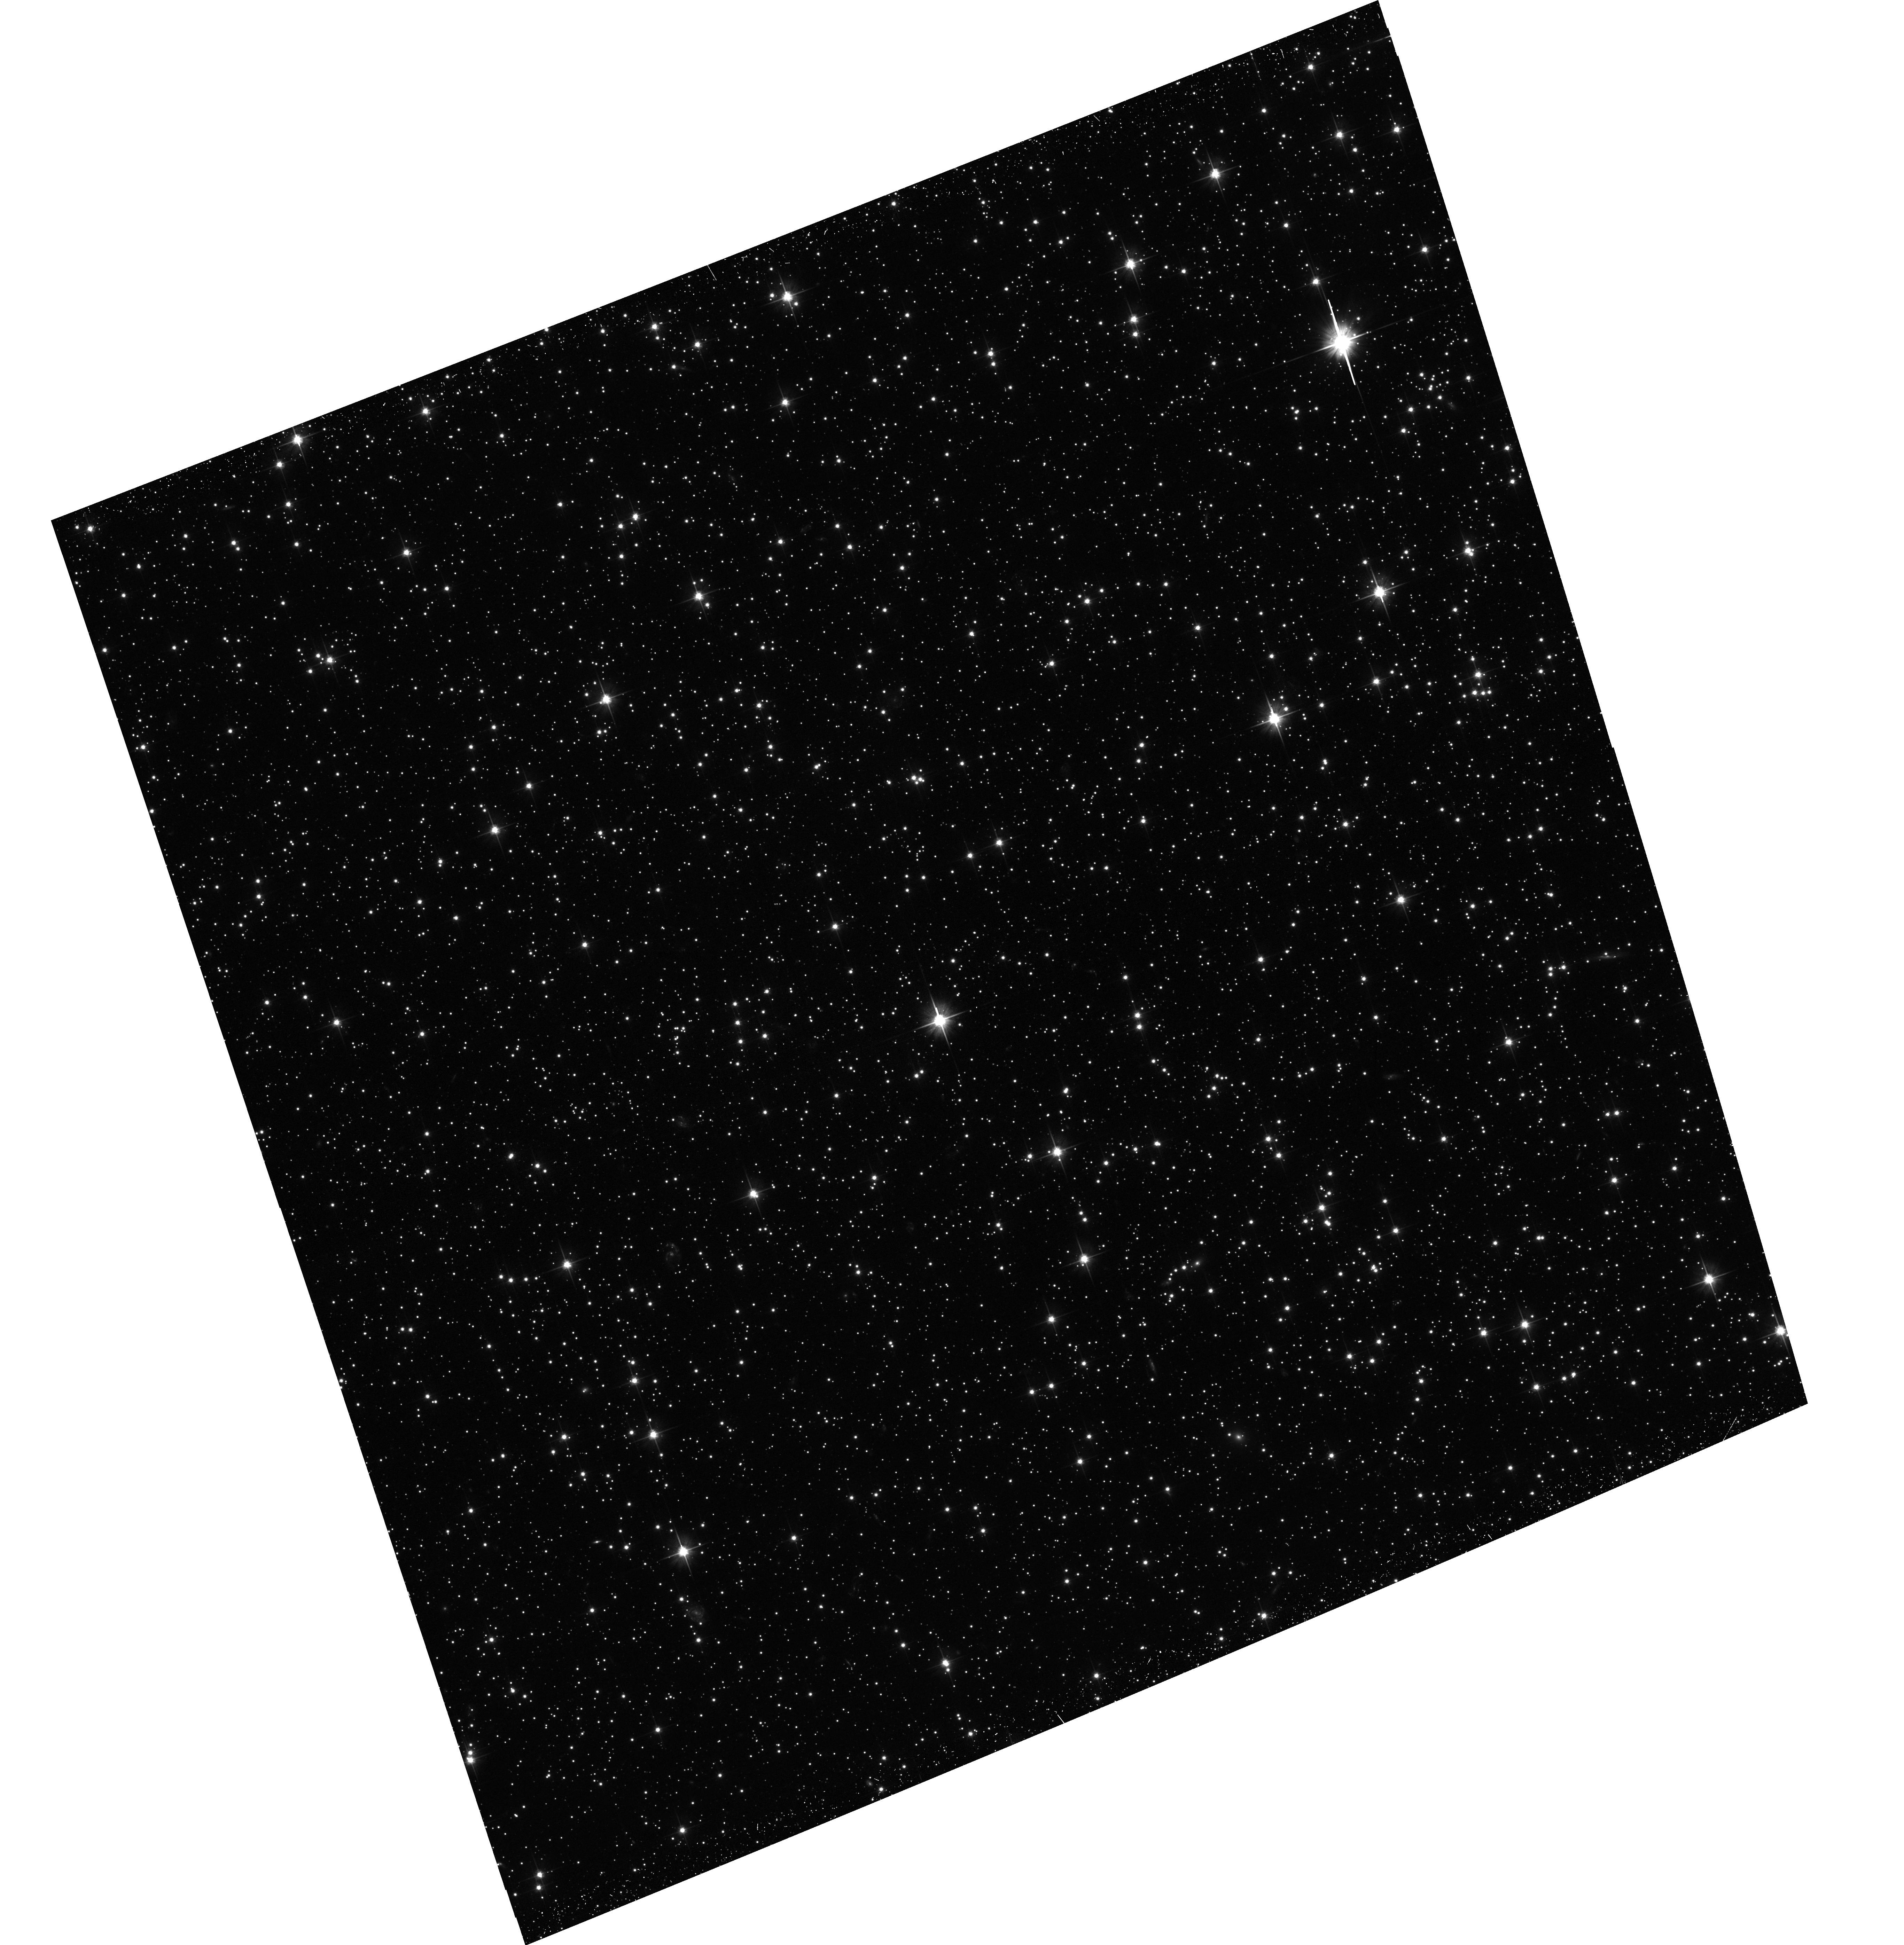
Target: field at RA 76.308°, Dec -66.388°
Instrument: ACS/WFC
Filter: F606W
Exposure: 30 min
Observation ID: hst_15945_01_acs_wfc_f606w_je2101

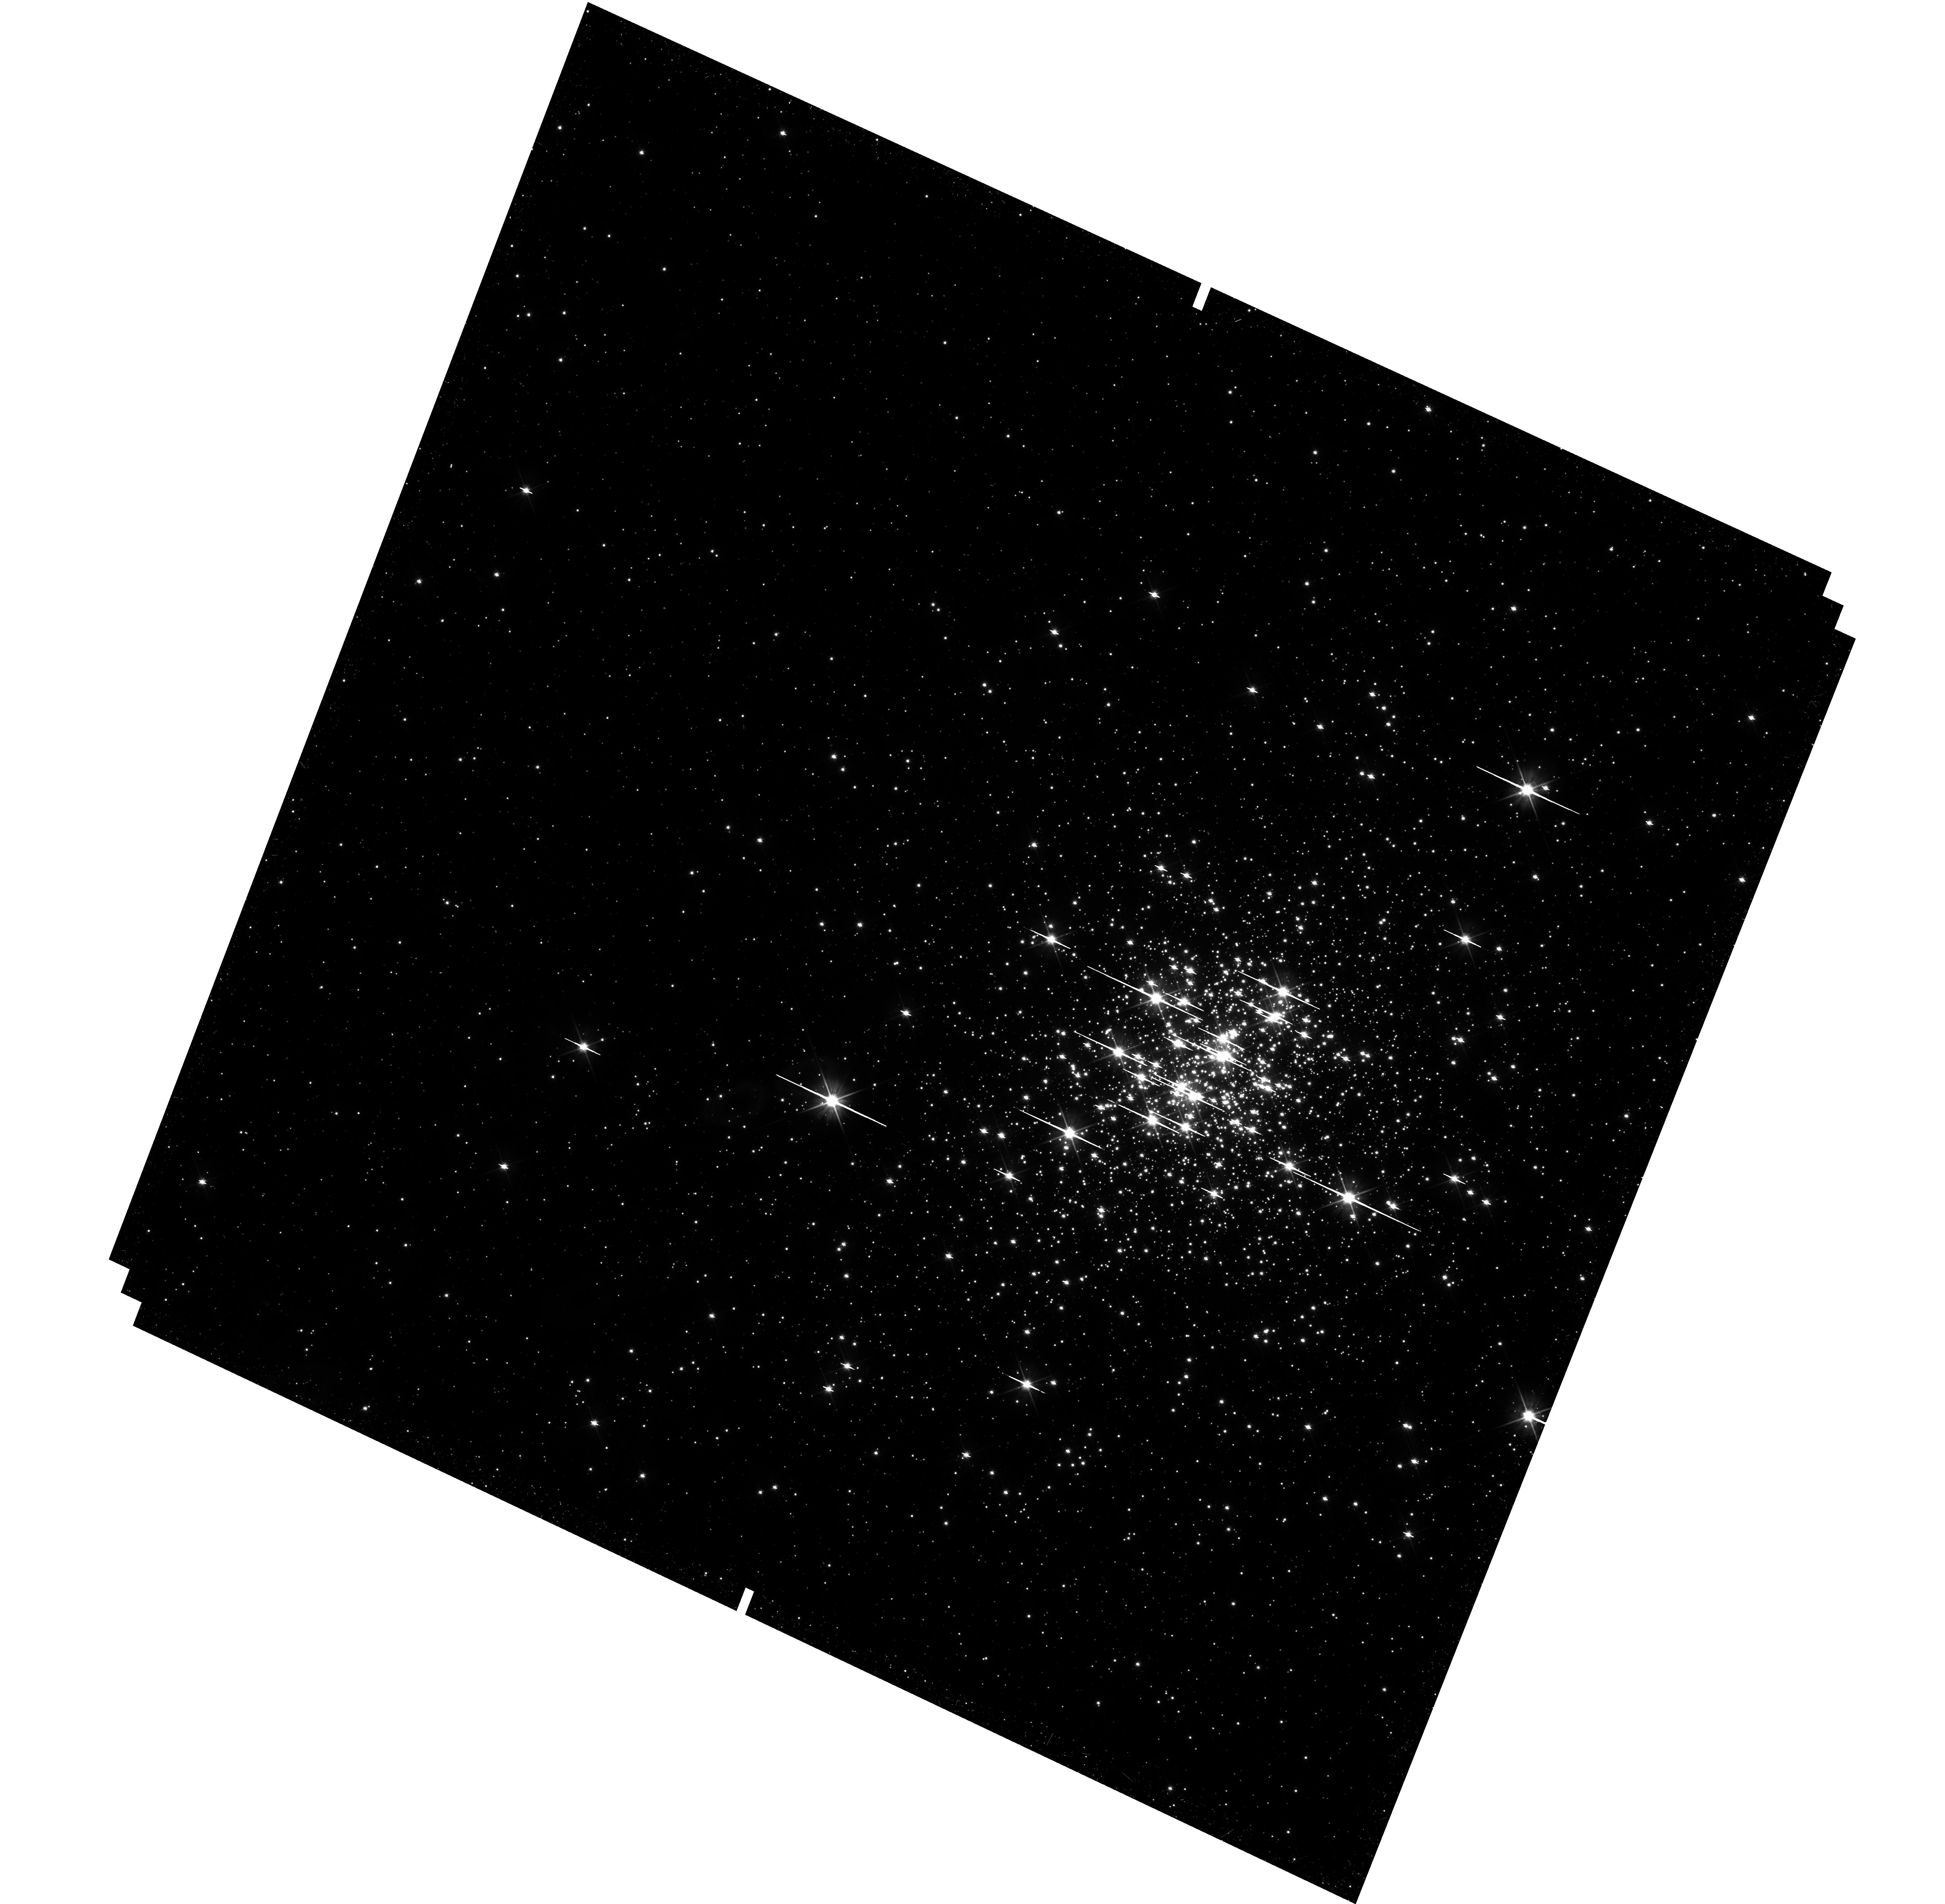
Target: NGC-1818
Instrument: WFC3/UVIS
Filter: F606W
Exposure: 38 min
Observation ID: hst_15945_01_wfc3_uvis_f606w_ie2101

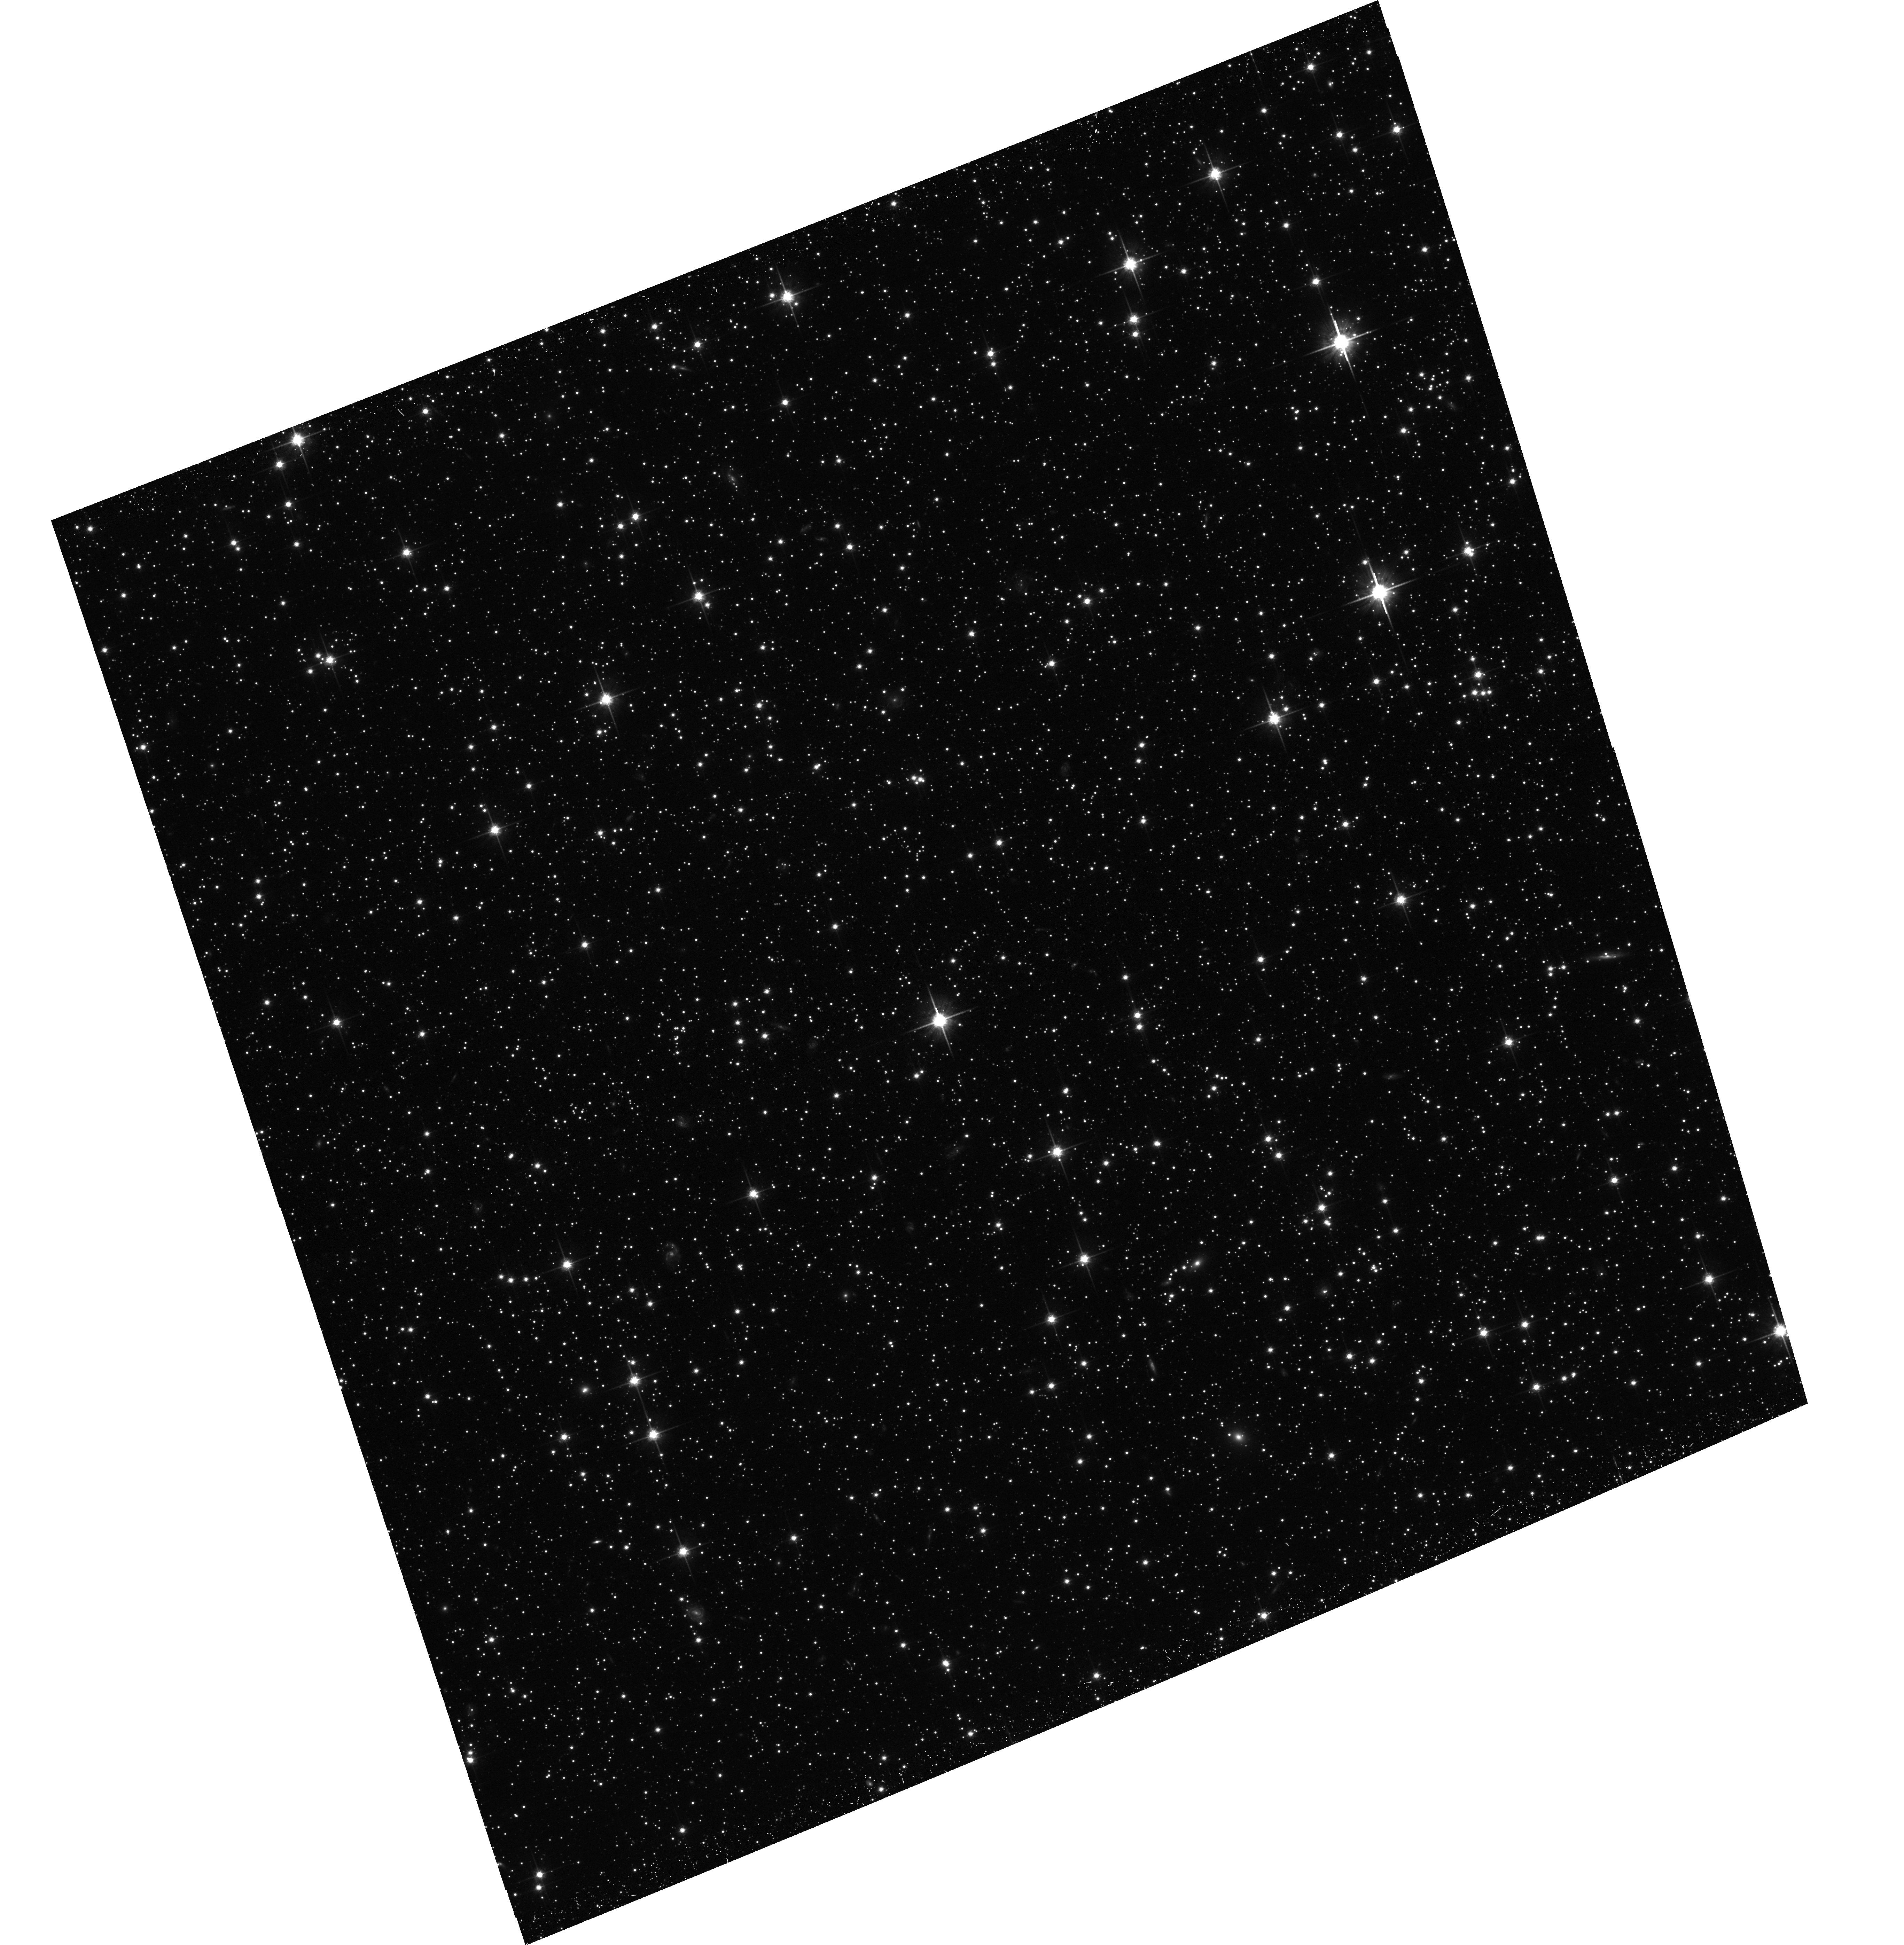
Target: field at RA 76.309°, Dec -66.387°
Instrument: ACS/WFC
Filter: F814W
Exposure: 33 min
Observation ID: hst_15945_01_acs_wfc_f814w_je2101

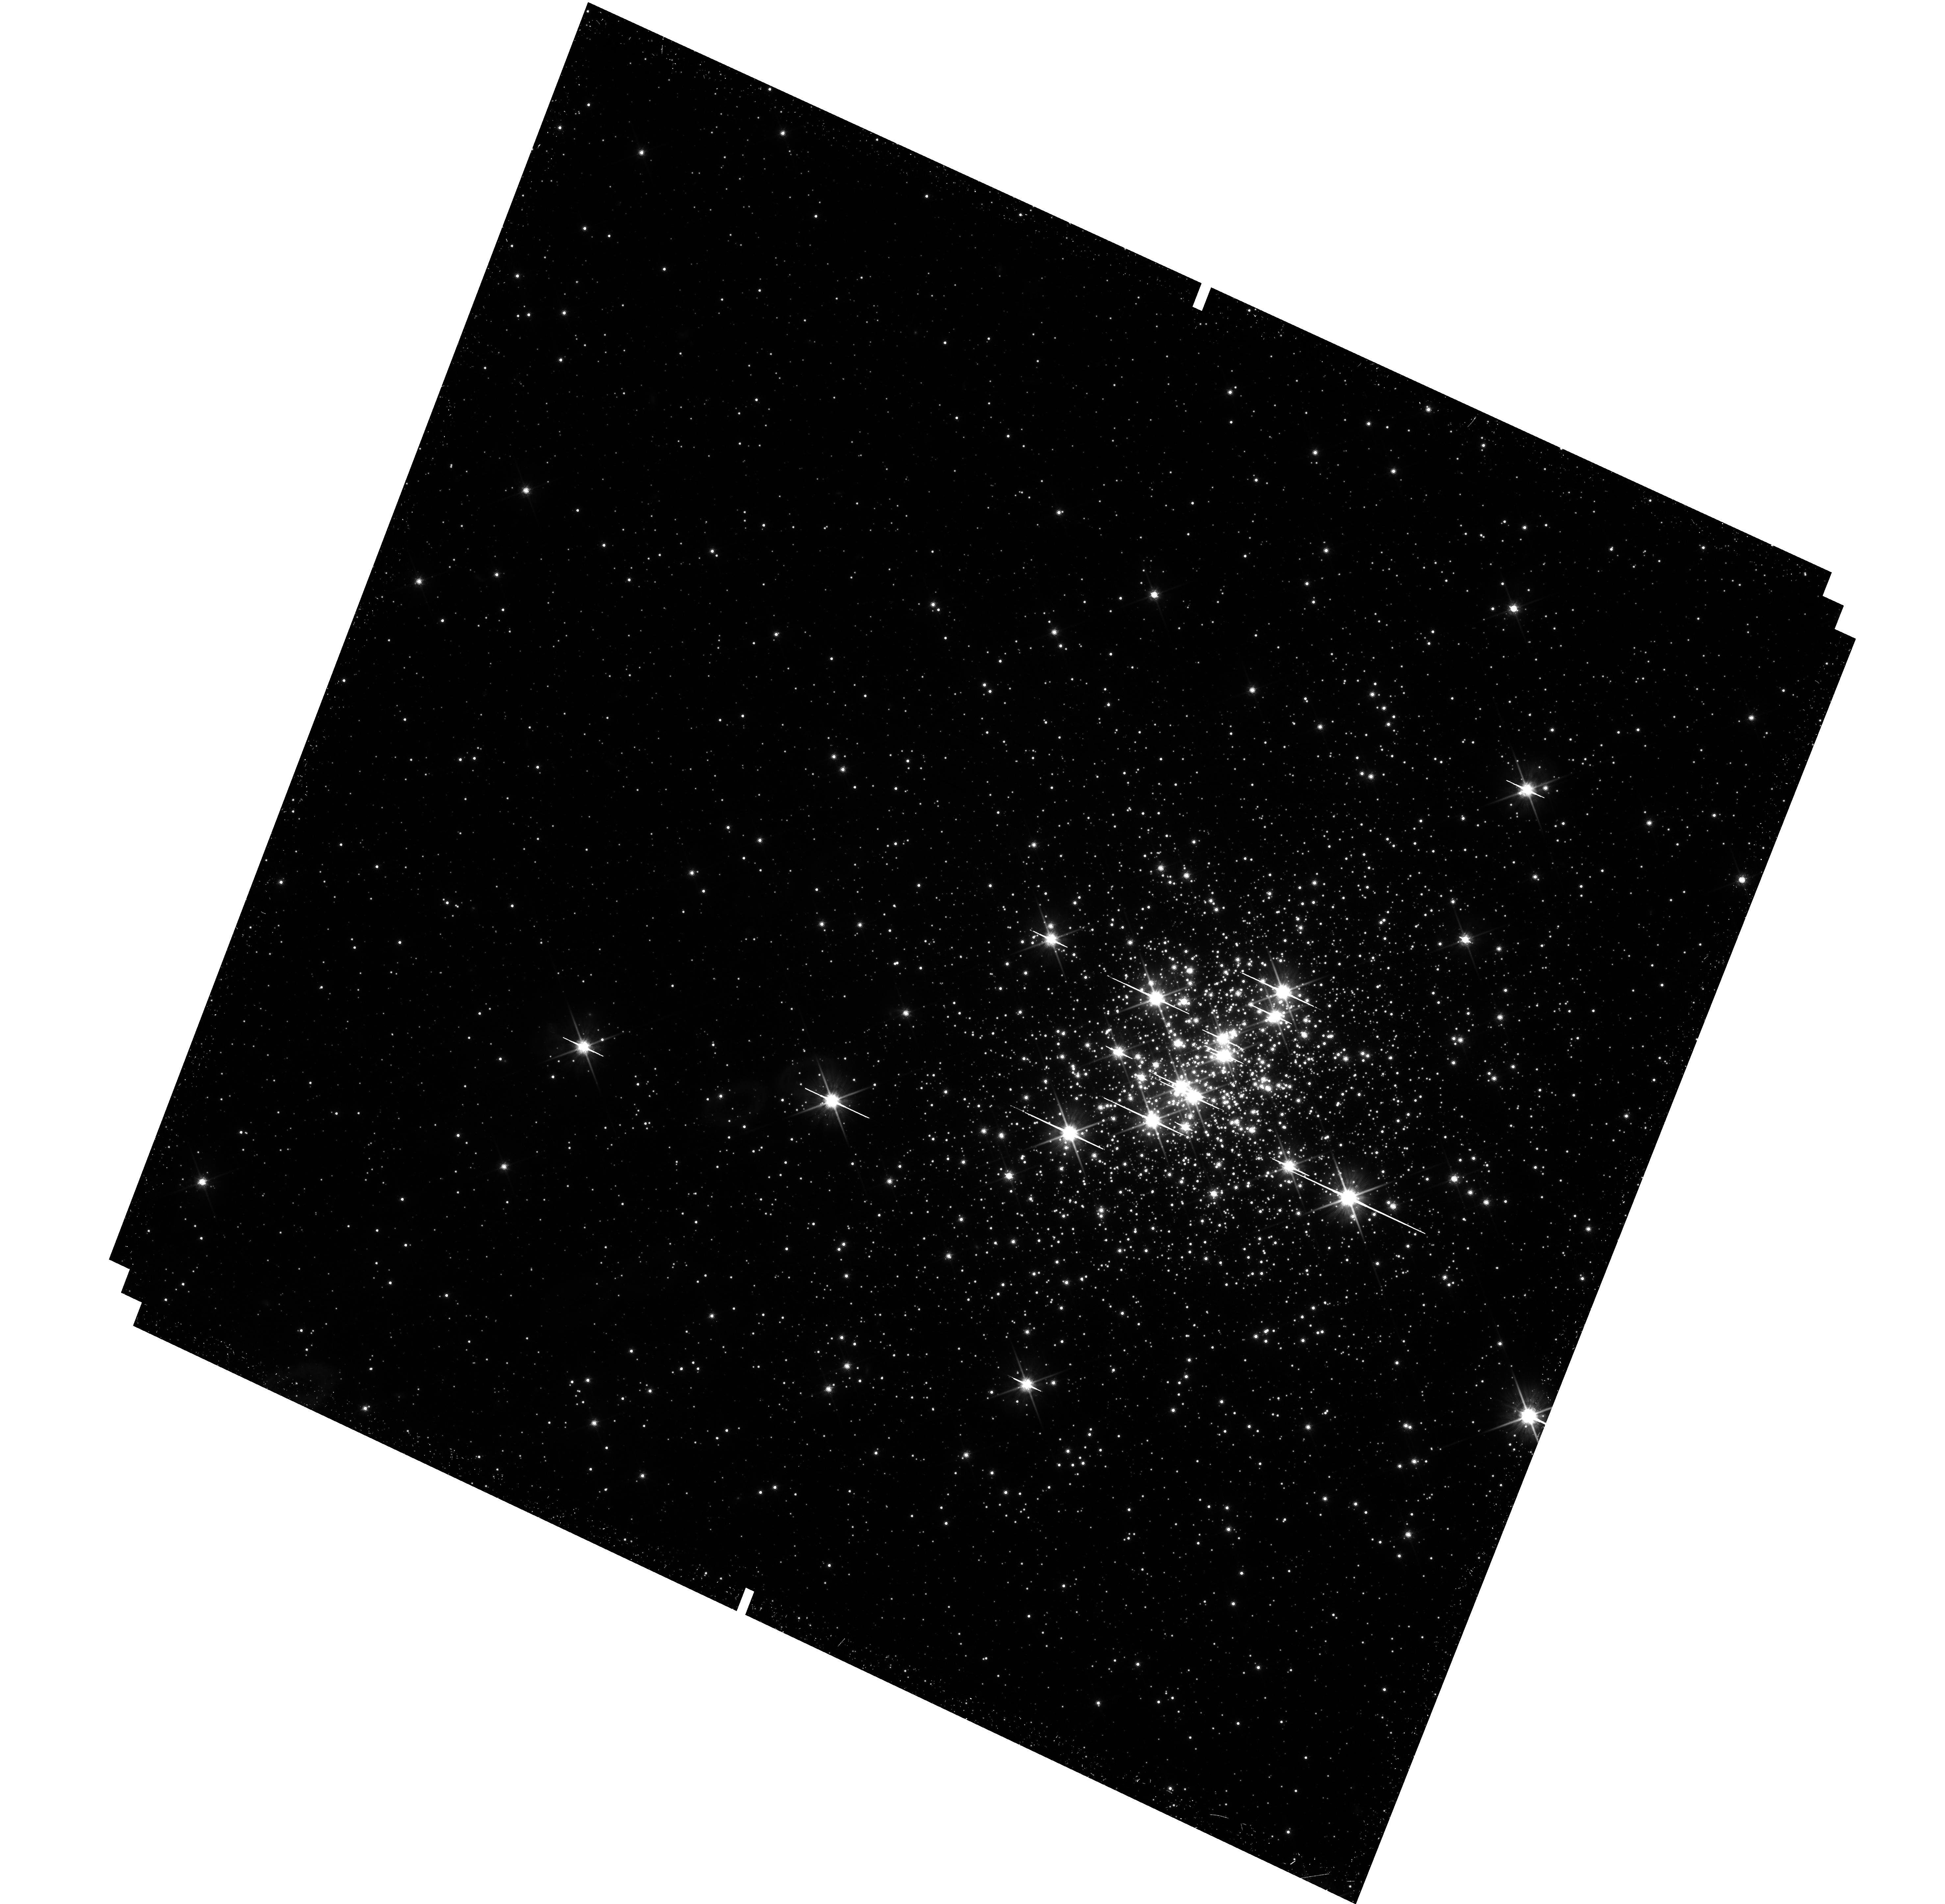
Target: NGC-1818
Instrument: WFC3/UVIS
Filter: F814W
Exposure: 40 min
Observation ID: hst_15945_01_wfc3_uvis_f814w_ie2101

A two orbits proposal to solve the age spread dilemma in young Magellanic Clouds clusters (PI: Cordoni, Giacomo)

This is a two-orbits proposal to explore pre-main sequence (pre-MS) stars in Large Magellanic Cloud young clusters to assess, once and for all, if multiple bursts of star formation can be supported by these systems. The discovery that nearly all star clusters younger than 2Gyr in both Magellanic Clouds exhibit double/extended main-sequence turn offs (eMSTOs) has been one of the major advances made by HST in stellar astrophysics. Despite a huge effort has been undertaken to understand these observations, the mechanism responsible for the eMSTO is still controversial. It has been suggested that the eMSTO is due to coeval stellar populations with different rotation, but it seems that rotation alone is not able to reproduce the eMSTOs. On the other hand, the eMSTO could be due to a spread in age, so that these clusters would be the younger counterparts of old globular clusters with multiple populations. We propose a novel approach to disentangle between age and rotation by using the Turn-On (TOn), where the pre-MS reaches the main sequence in the color-magnitude diagram (CMD). The most remarkable feature introduced by different ages on this region of the CMD would be the appearance of multiple or broaden TOn peaks in the luminosity function. Specifically a single narrow peak is expected in the case of a single generation, whereas multiple/broaden TOn peaks would imply multiple stellar generations. The proposed observations will allow us, to understand, whether the age spread contributes to eMSTO in young clusters or not, and will be surely seminal for future investigation of the still-eluding multiple stellar populations phenomenon.